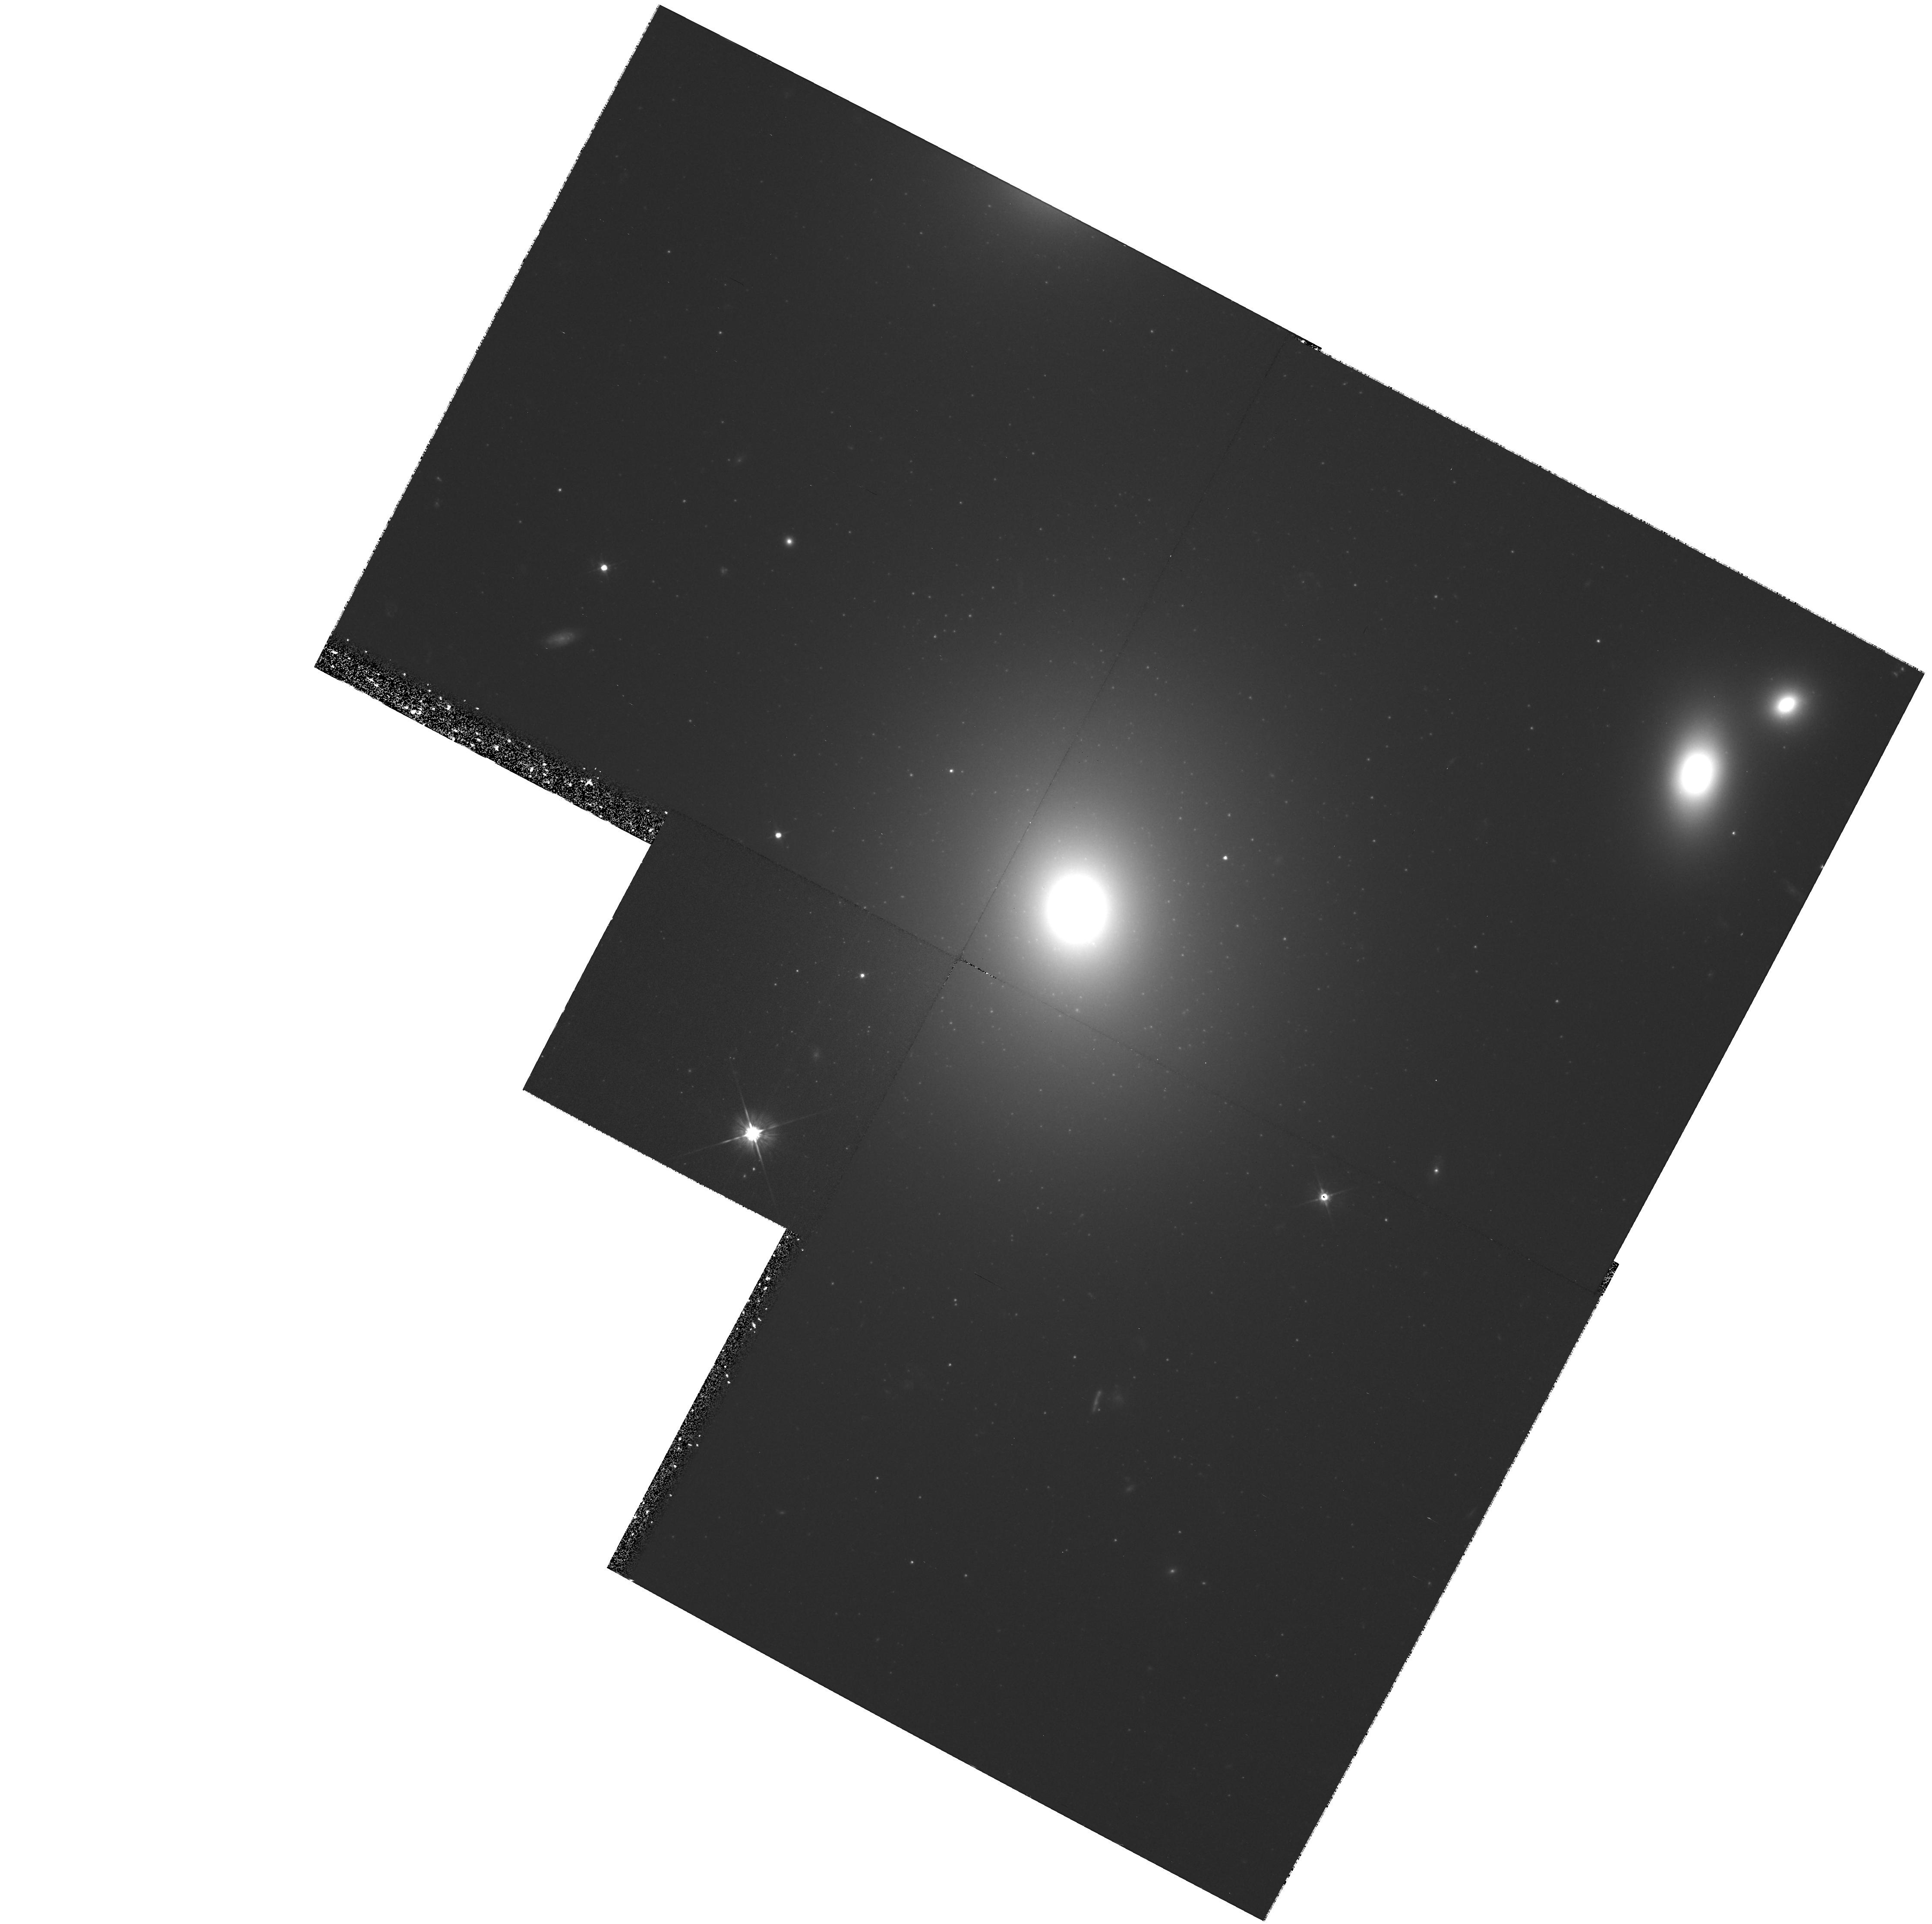
Target: NGC3842-CENTER. Instrument: WFPC2/PC. Filter: F555W. Exposure: 1.4 h. Observation ID: hst_7265_11_wfpc2_pc_f555w_u4t211

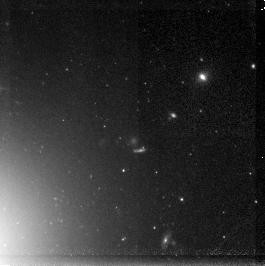
Target: NGC3842-WF2. Instrument: NICMOS/NIC3. Filter: F160W. Exposure: 60 min. Observation ID: n4t202010

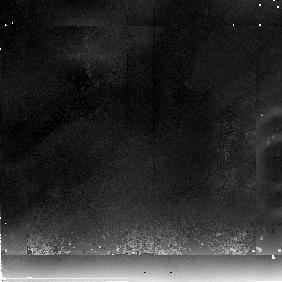
Target: field at RA 175.996°, Dec 19.954°. Instrument: NICMOS/NIC2. Filter: F237M. Exposure: 60 min. Observation ID: n4t202090

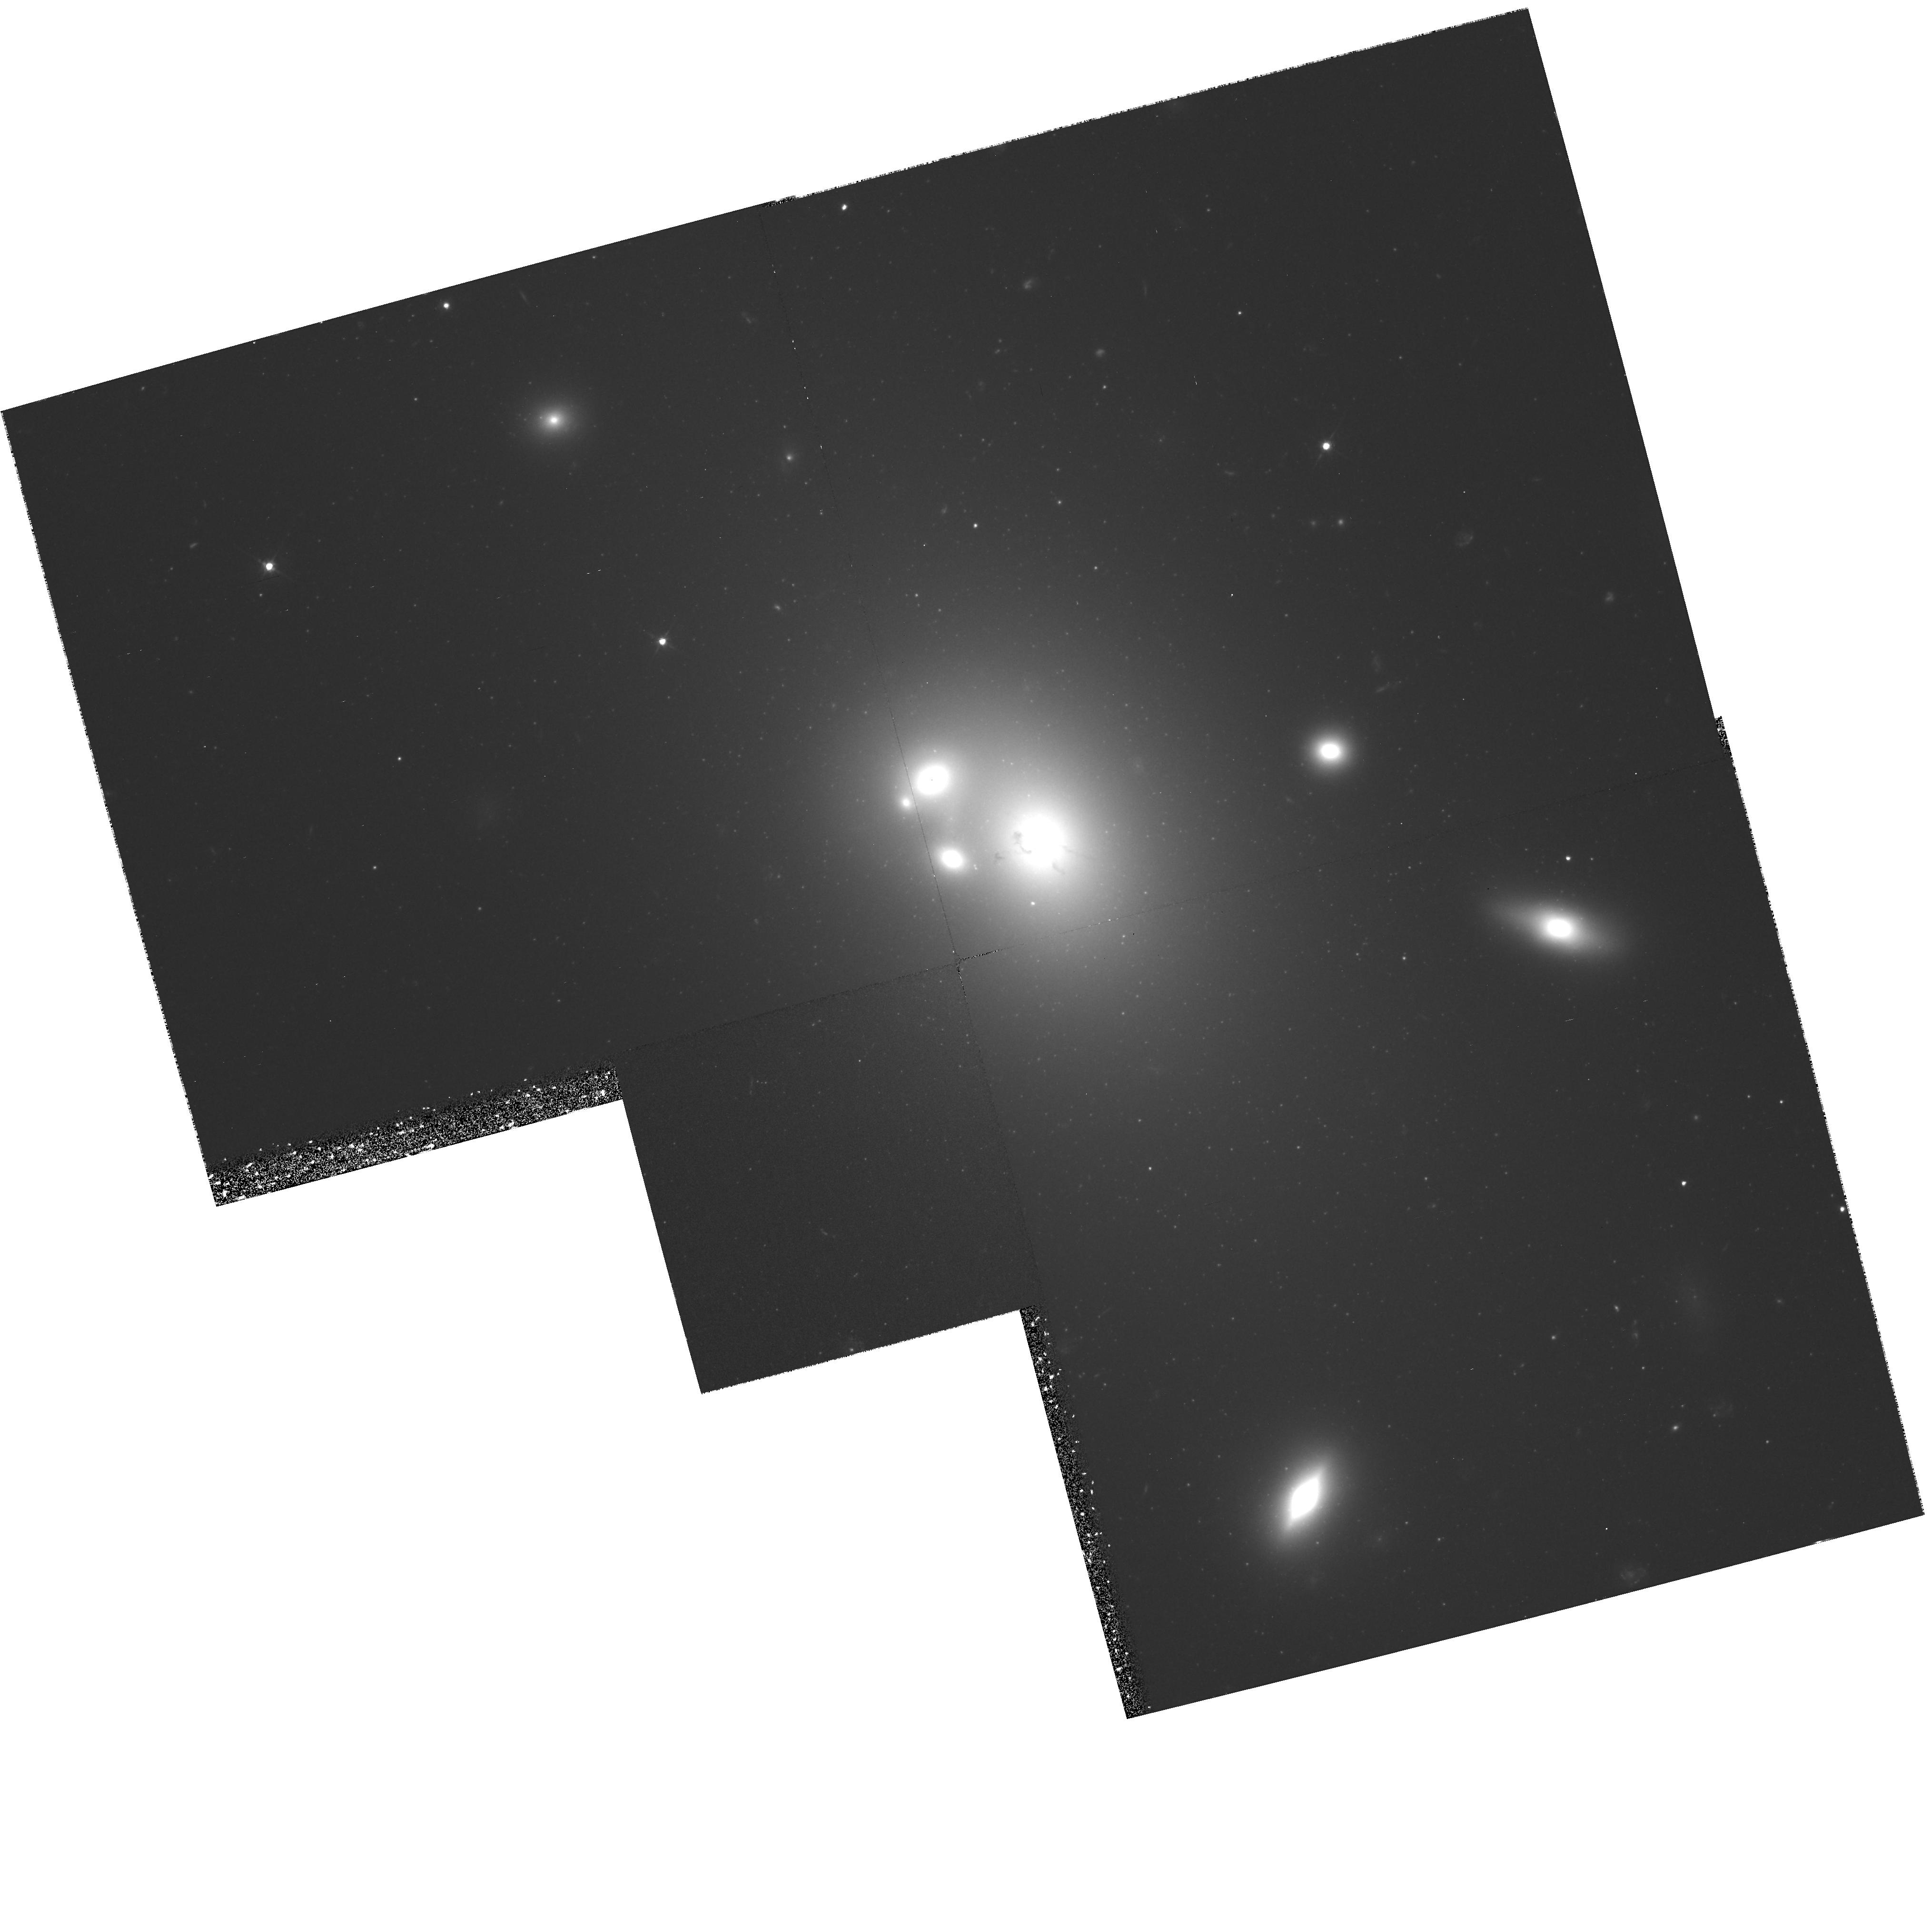
Target: NGC6166-CENTER. Instrument: WFPC2/PC. Filter: F555W. Exposure: 1.4 h. Observation ID: hst_7265_03_wfpc2_pc_f555w_u4t203

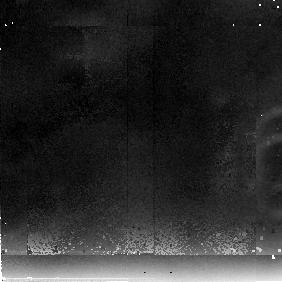
Target: field at RA 247.151°, Dec 39.563°. Instrument: NICMOS/NIC2. Filter: F237M. Exposure: 60 min. Observation ID: n4t204090

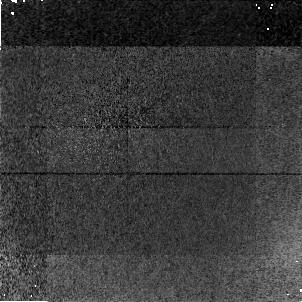
Target: field at RA 247.129°, Dec 39.547°. Instrument: NICMOS/NIC1. Filter: F160W. Exposure: 60 min. Observation ID: n4t204020

The Metallicity Distribution of the Globular Cluster Systems of Giant Elliptical Galaxies (PI: Geisler, Douglas)

We propose to obtain deep F555W (V) and F160W (H) integrated broadband photometry of the globular cluster systems of two giant elliptical galaxies. This novel combination of WFPC2 and NICMOS data will provide a color index which maximizes metallicity sensitivity (tripling that of the traditional V-I index) while maintaining a low sensitivity to any age variations. Our photometry will reach or approach the turnover in the globular cluster luminosity function and allow us to measure the metallicities of over 500 globular clusters in each galaxy to a precision of 0.2 dex. This unprecedented database will allow us to definitively determine the metallicity distribution of the clusters in each galaxy and unequivocally establish whether they are uni-, bi- or multi-modal, and thus help to constrain theories of globular cluster and galaxy formation. We will also determine the mean metallicity of each cluster system and add significantly to the database for understanding the relationship between this quantity and the parent galaxy luminosity, and obtain deep luminosity functions in order to assess the metallicity dependance of the turnover and further investigate its use as a distance indicator. These observations will have a significant impact on our understanding of the origin and nature of globular cluster systems in galaxies.